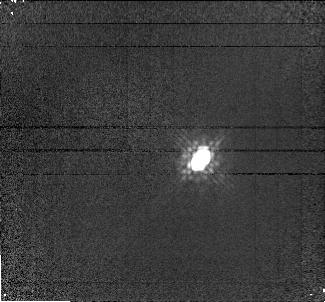
Target: APM08279+5255. Instrument: NICMOS/NIC1. Filter: F160W. Exposure: 8 min. Observation ID: n4w501020

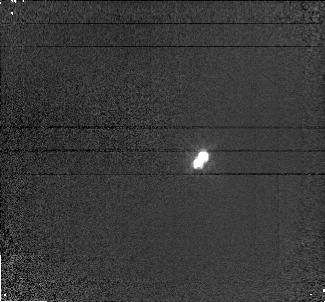
Target: APM08279+5255. Instrument: NICMOS/NIC1. Filter: F110W. Exposure: 3 min. Observation ID: n4w501010

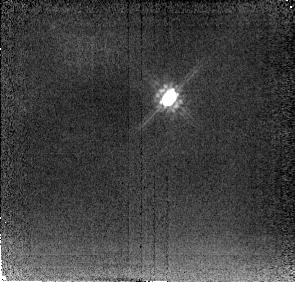
Target: APM08279+5255. Instrument: NICMOS/NIC2. Filter: F205W. Exposure: 2 min. Observation ID: n4w501030

APM 08279+5255 - An Ultraluminous BAL Quasar at z=3.87? (PI: Ibata, Rodrigo)

During a survey for distant carbon stars in the Galactic Halo we discovered an extremely bright, R=15.2 broad absorption line quasar at a redshift of z=3.87. The quasar is positionally coincident, within a few arcsec, with the IRAS source FSC08279+5255. This unique object appears to be the highest luminosity source yet known. Here we request NICMOS time to allow a through investigation of the system, aiming in particular to quantify to what extent gravitational lensing may be amplifying the intrinsic flux.